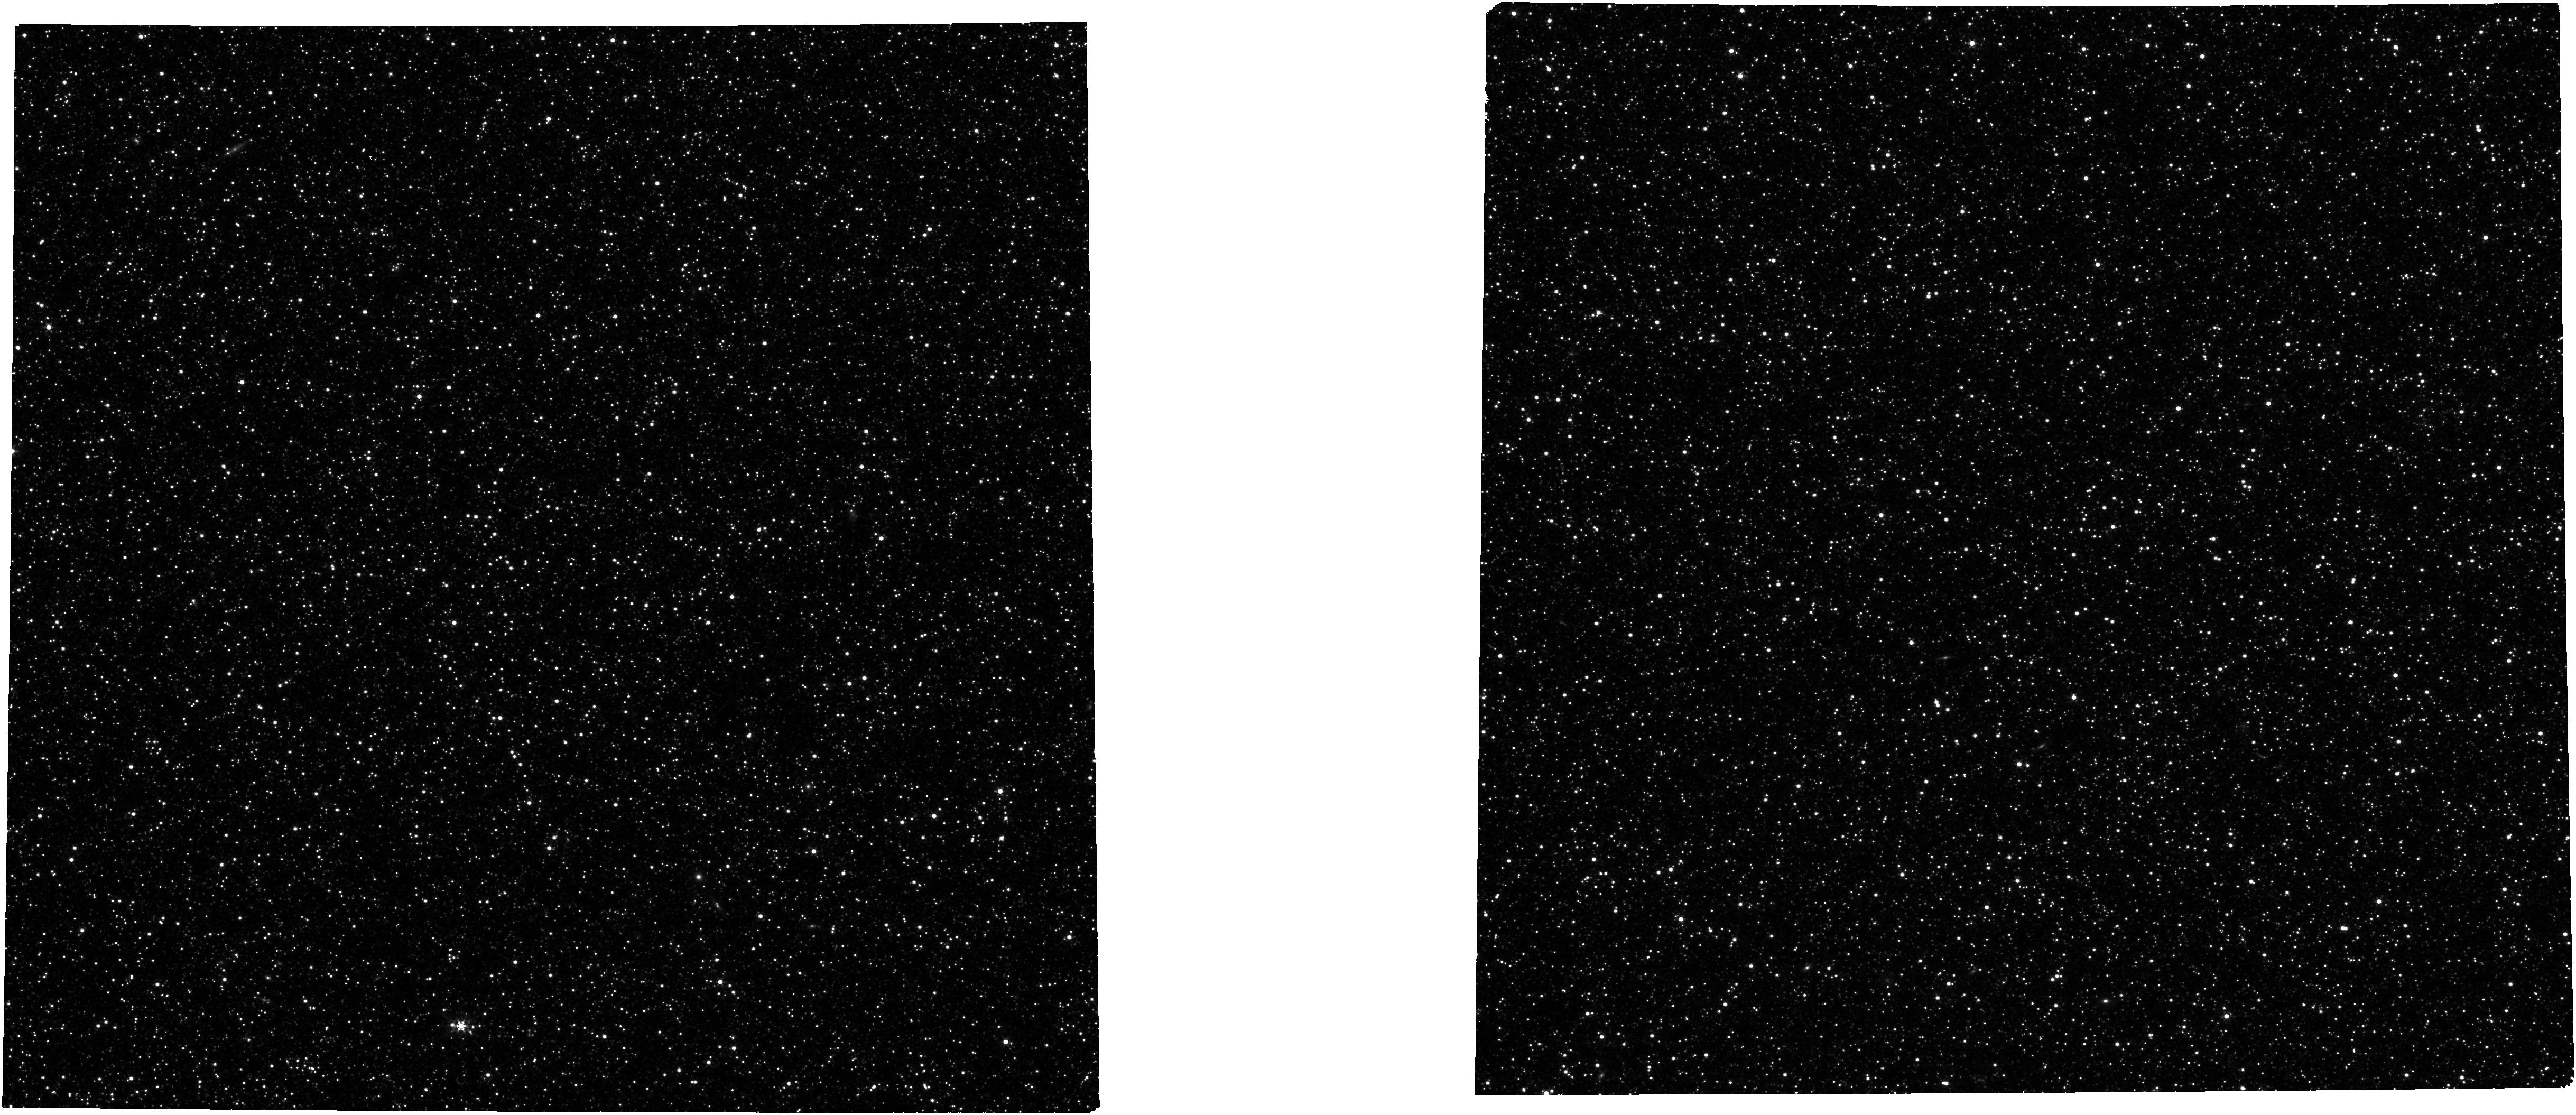
Target: M31-Phase2-MSA-Catalog-2. Instrument: NIRCAM. Filter: F356W. Exposure: 2.7 h. Observation ID: jw04735-o002_t013_nircam_clear-f356w

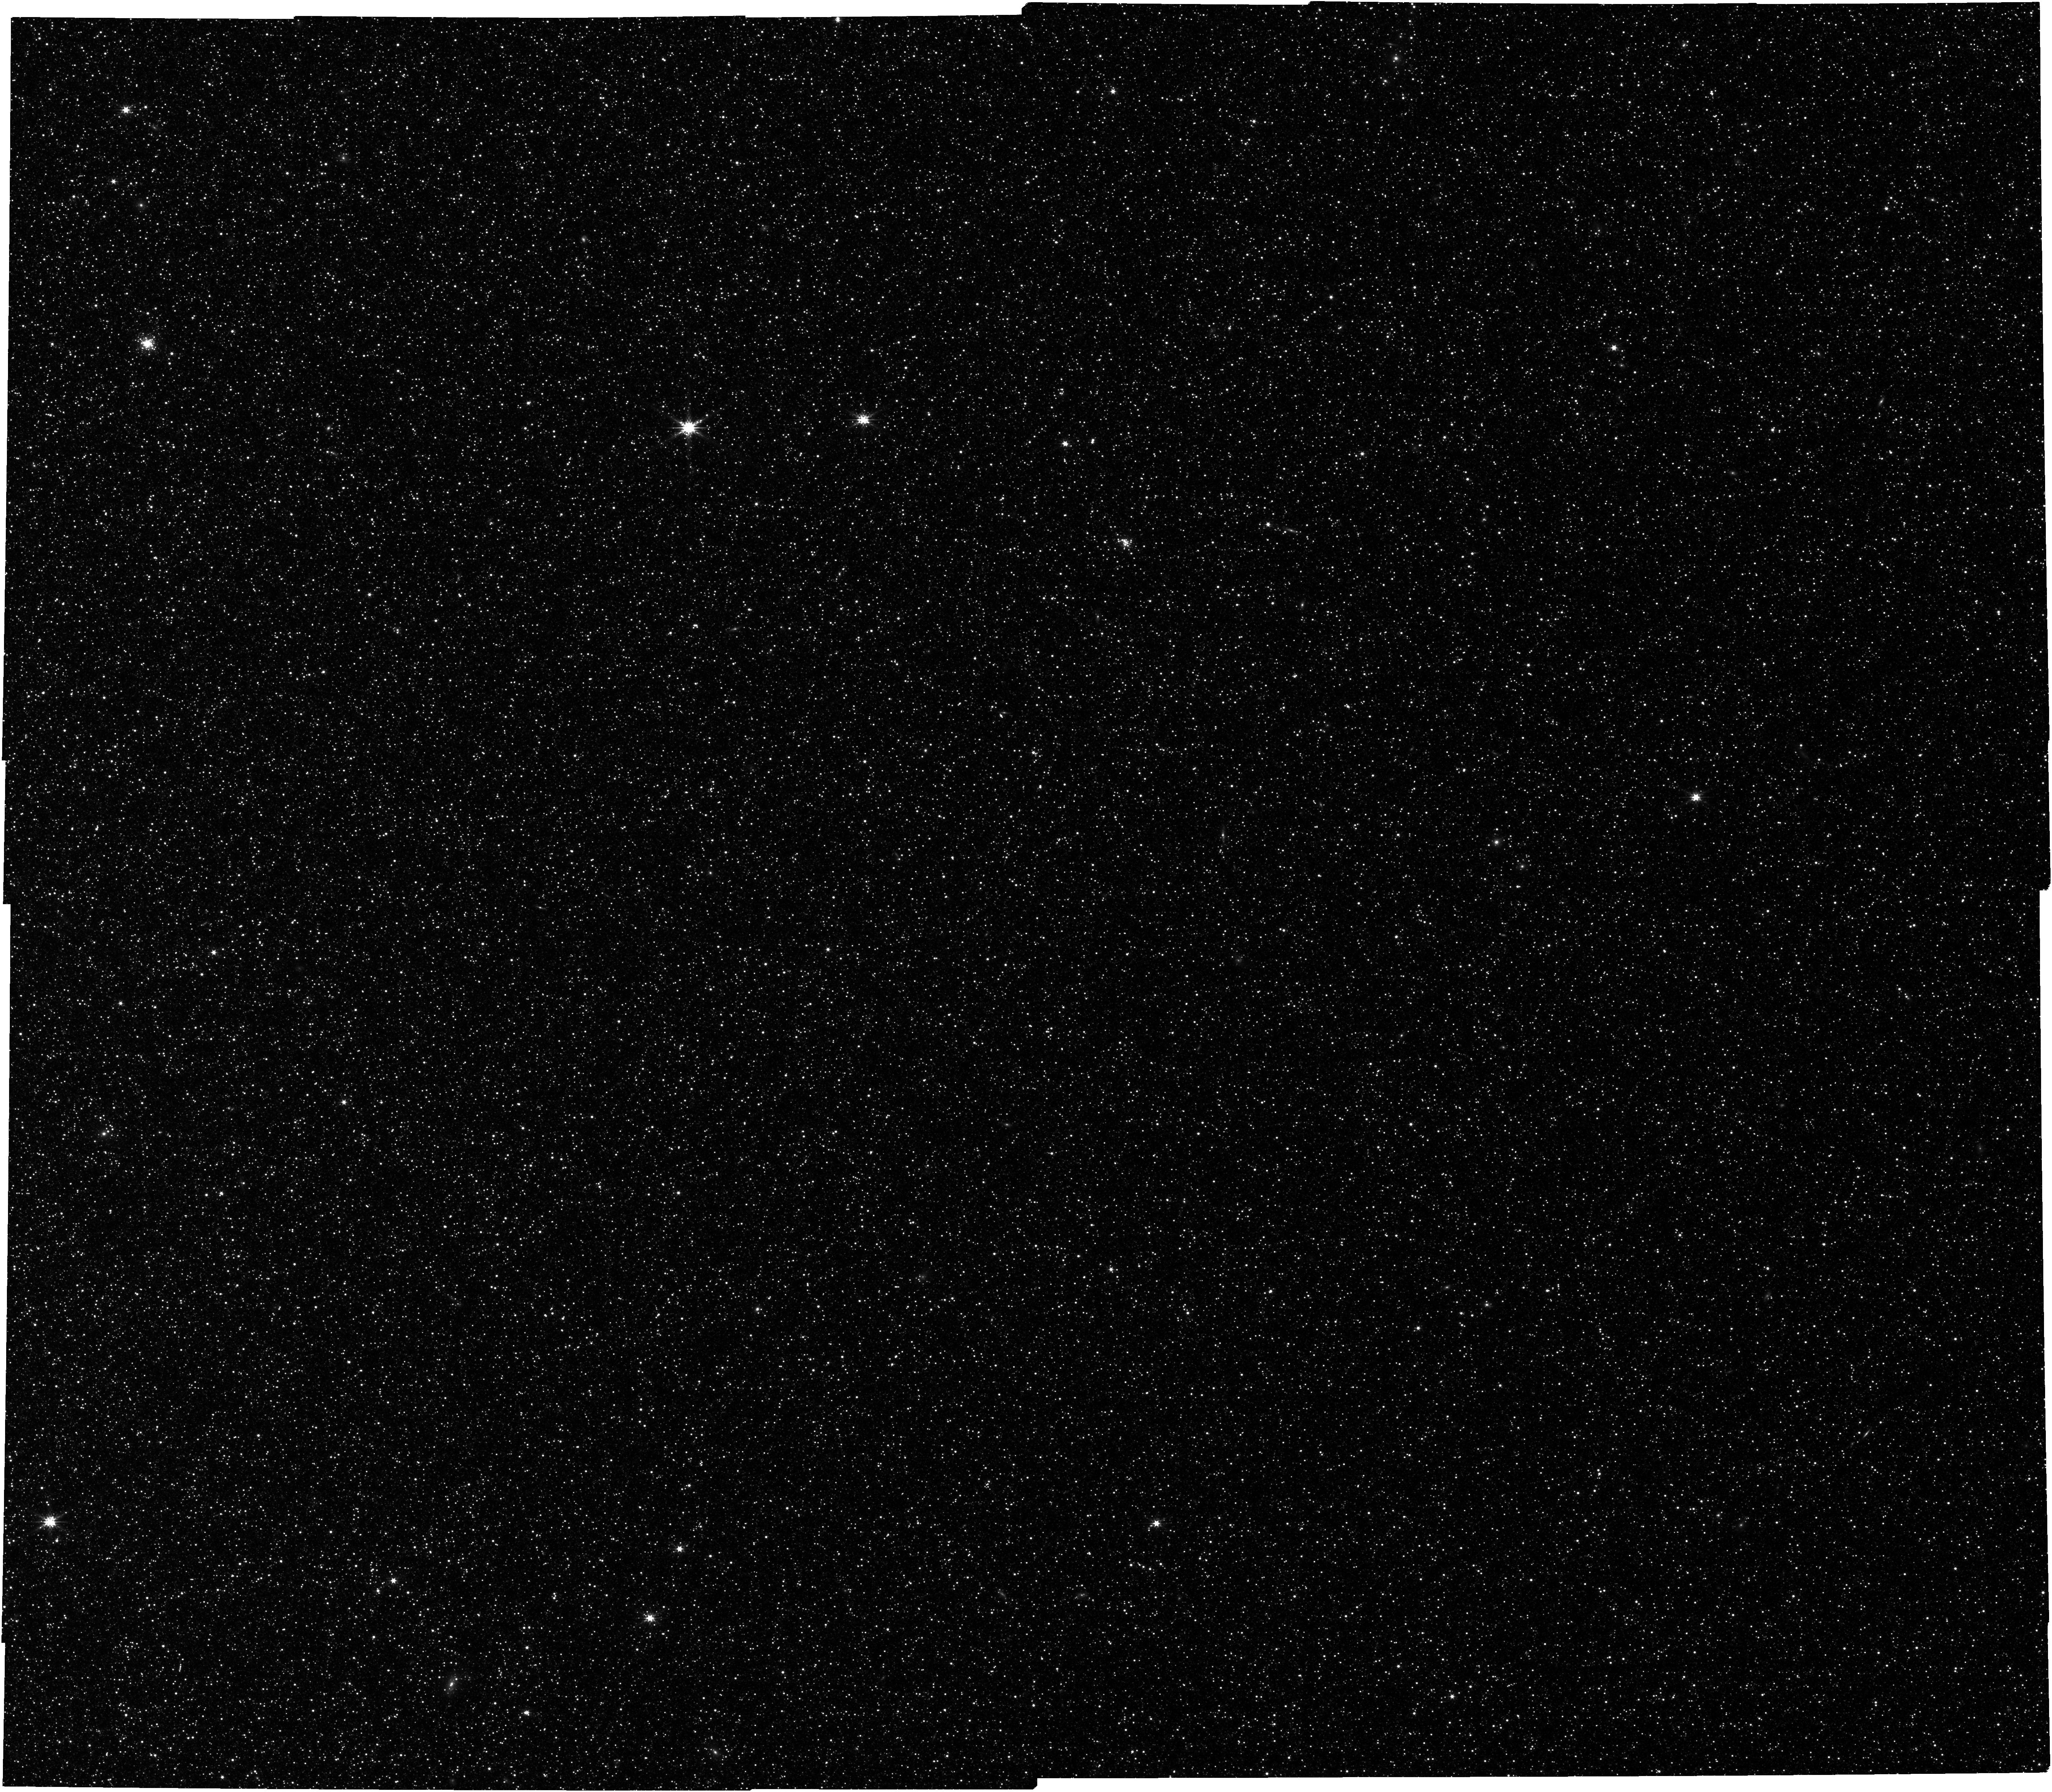
Target: M31-MSA-Catalog-2. Instrument: NIRCAM. Filter: F277W. Exposure: 37 min. Observation ID: jw04735-o004_t003_nircam_clear-f277w

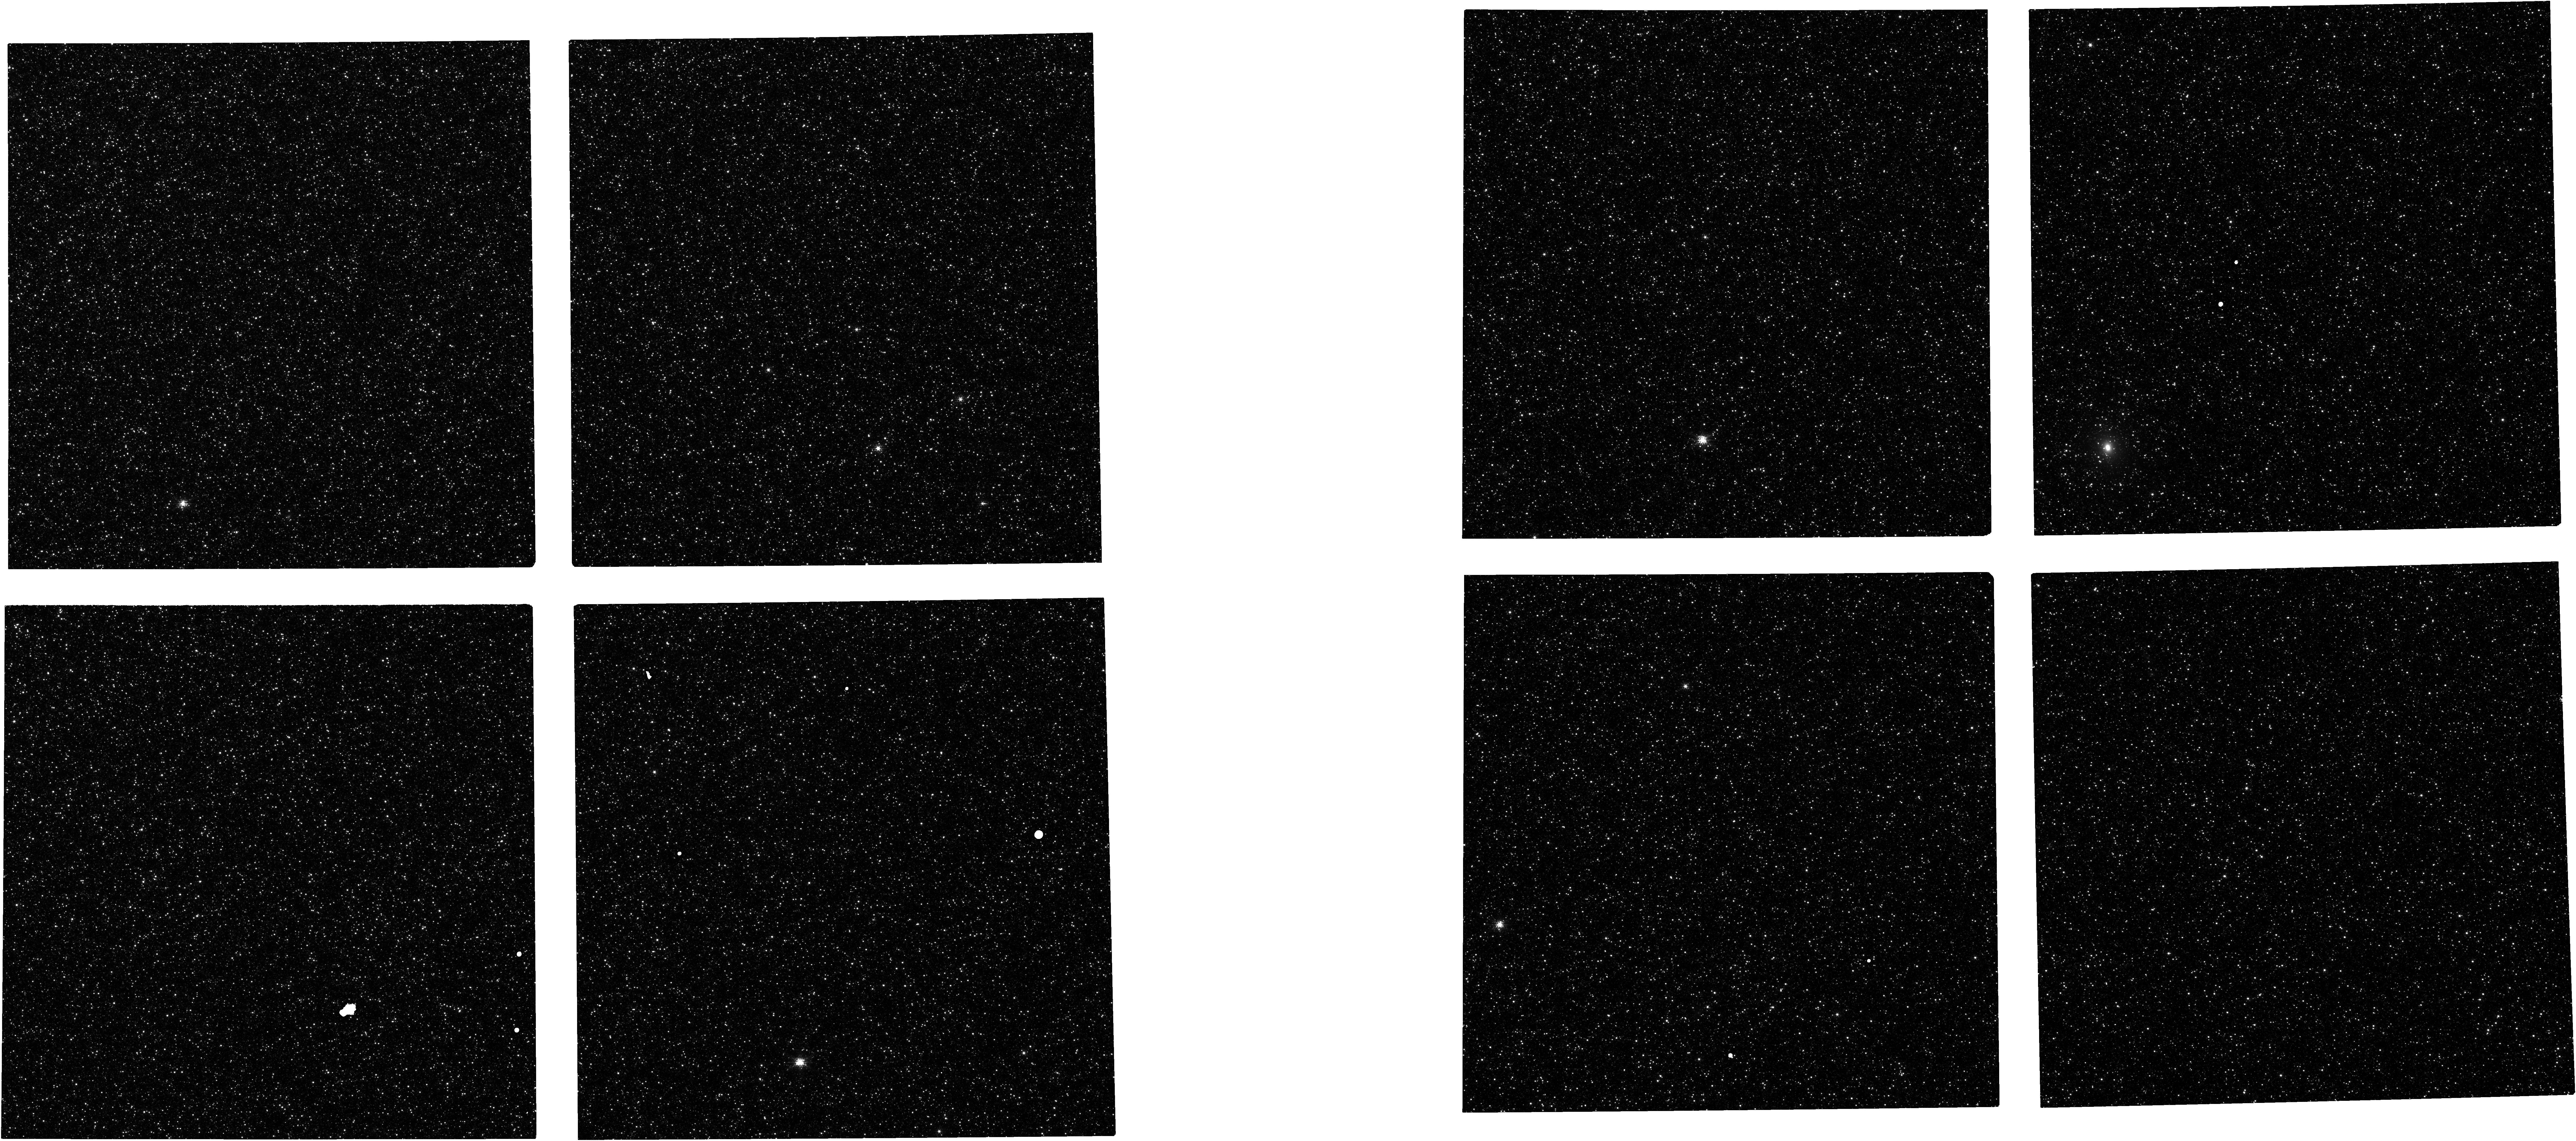
Target: M31-Phase2-MSA-Catalog-1. Instrument: NIRCAM. Filter: F150W. Exposure: 1.8 h. Observation ID: jw04735-o001_t012_nircam_clear-f150w

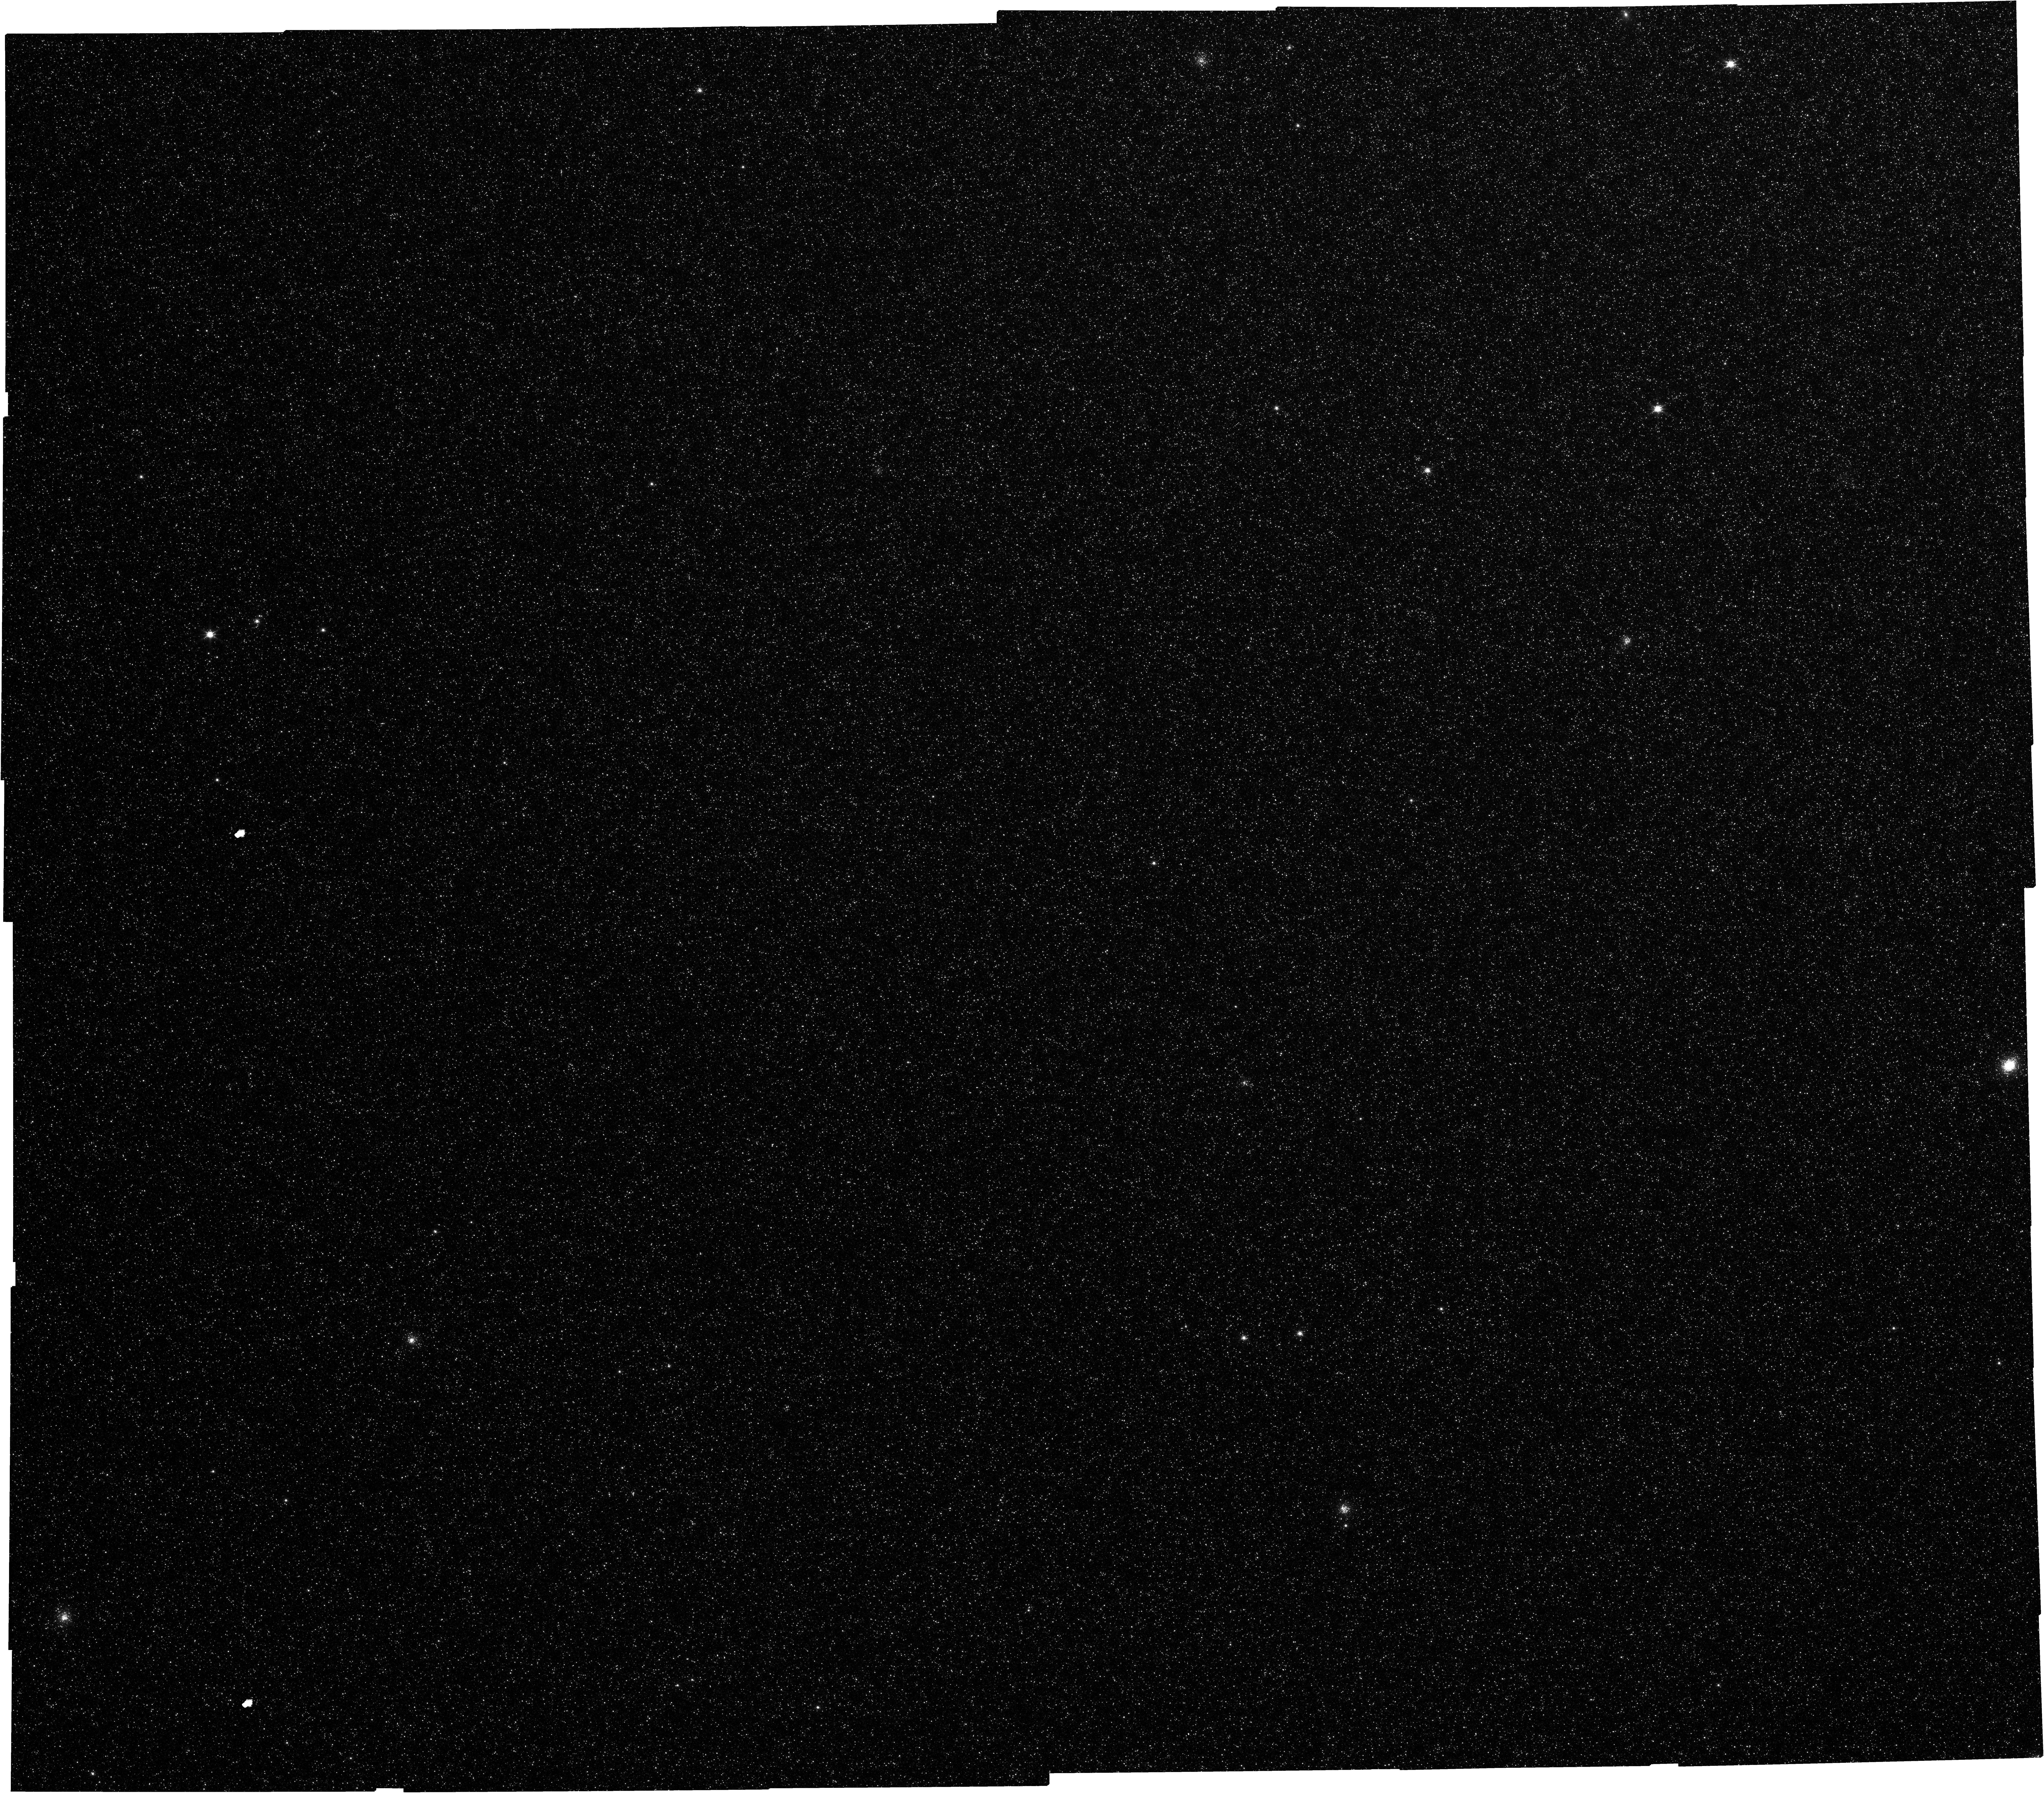
Target: M31-MSA-Catalog-1. Instrument: NIRCAM. Filter: F150W. Exposure: 37 min. Observation ID: jw04735-o003_t002_nircam_clear-f150w

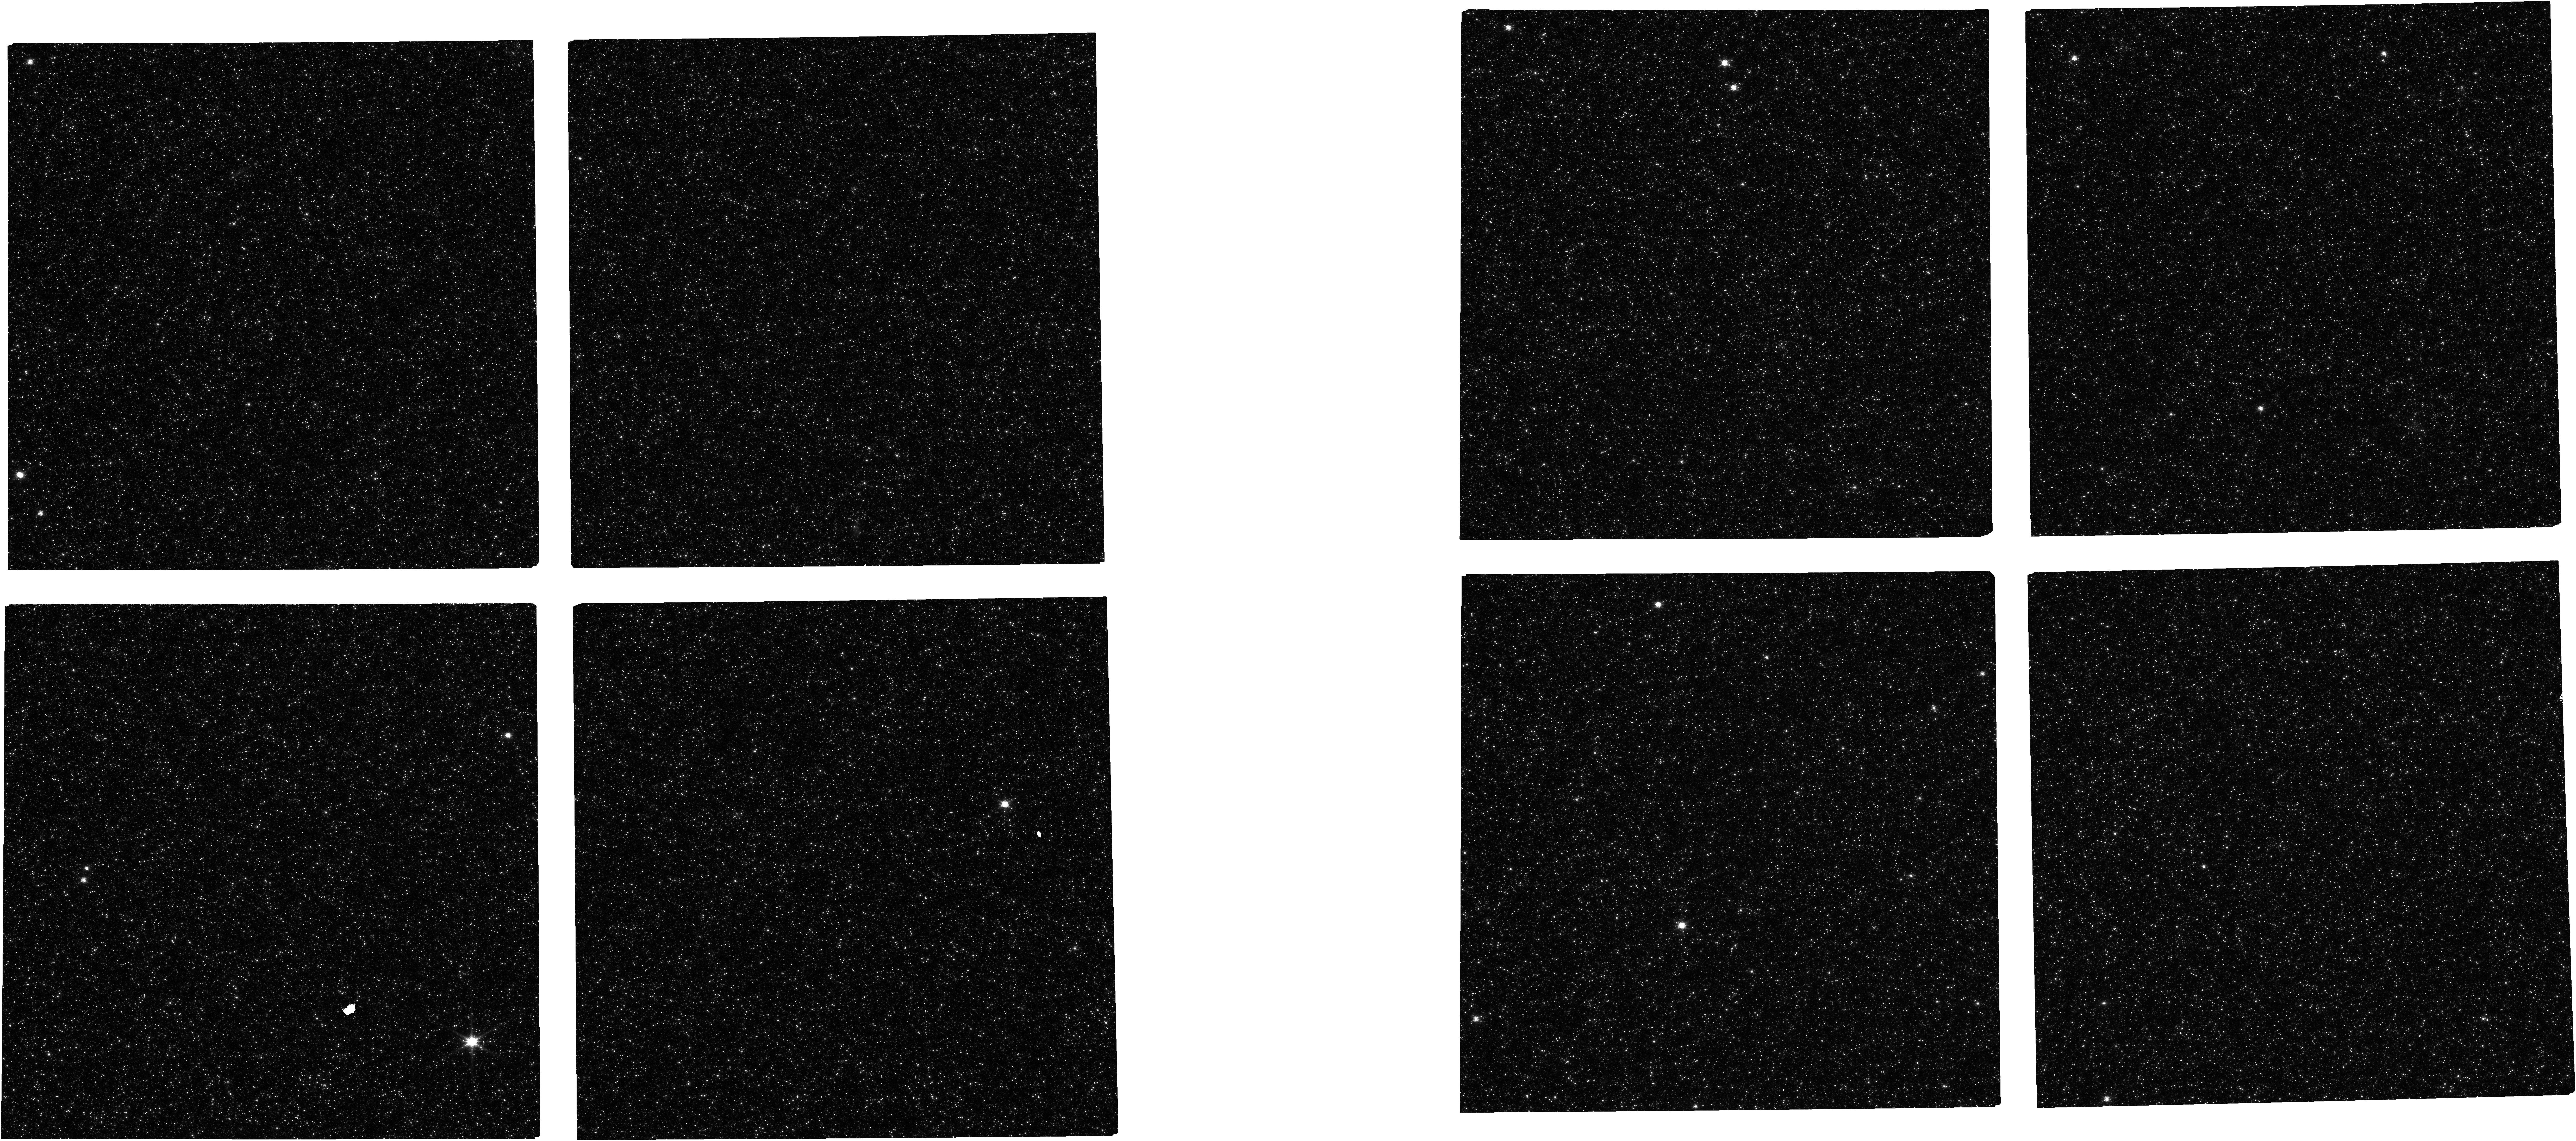
Target: M31-Phase2-MSA-Catalog-2. Instrument: NIRCAM. Filter: F090W. Exposure: 3.7 h. Observation ID: jw04735-o002_t013_nircam_clear-f090w

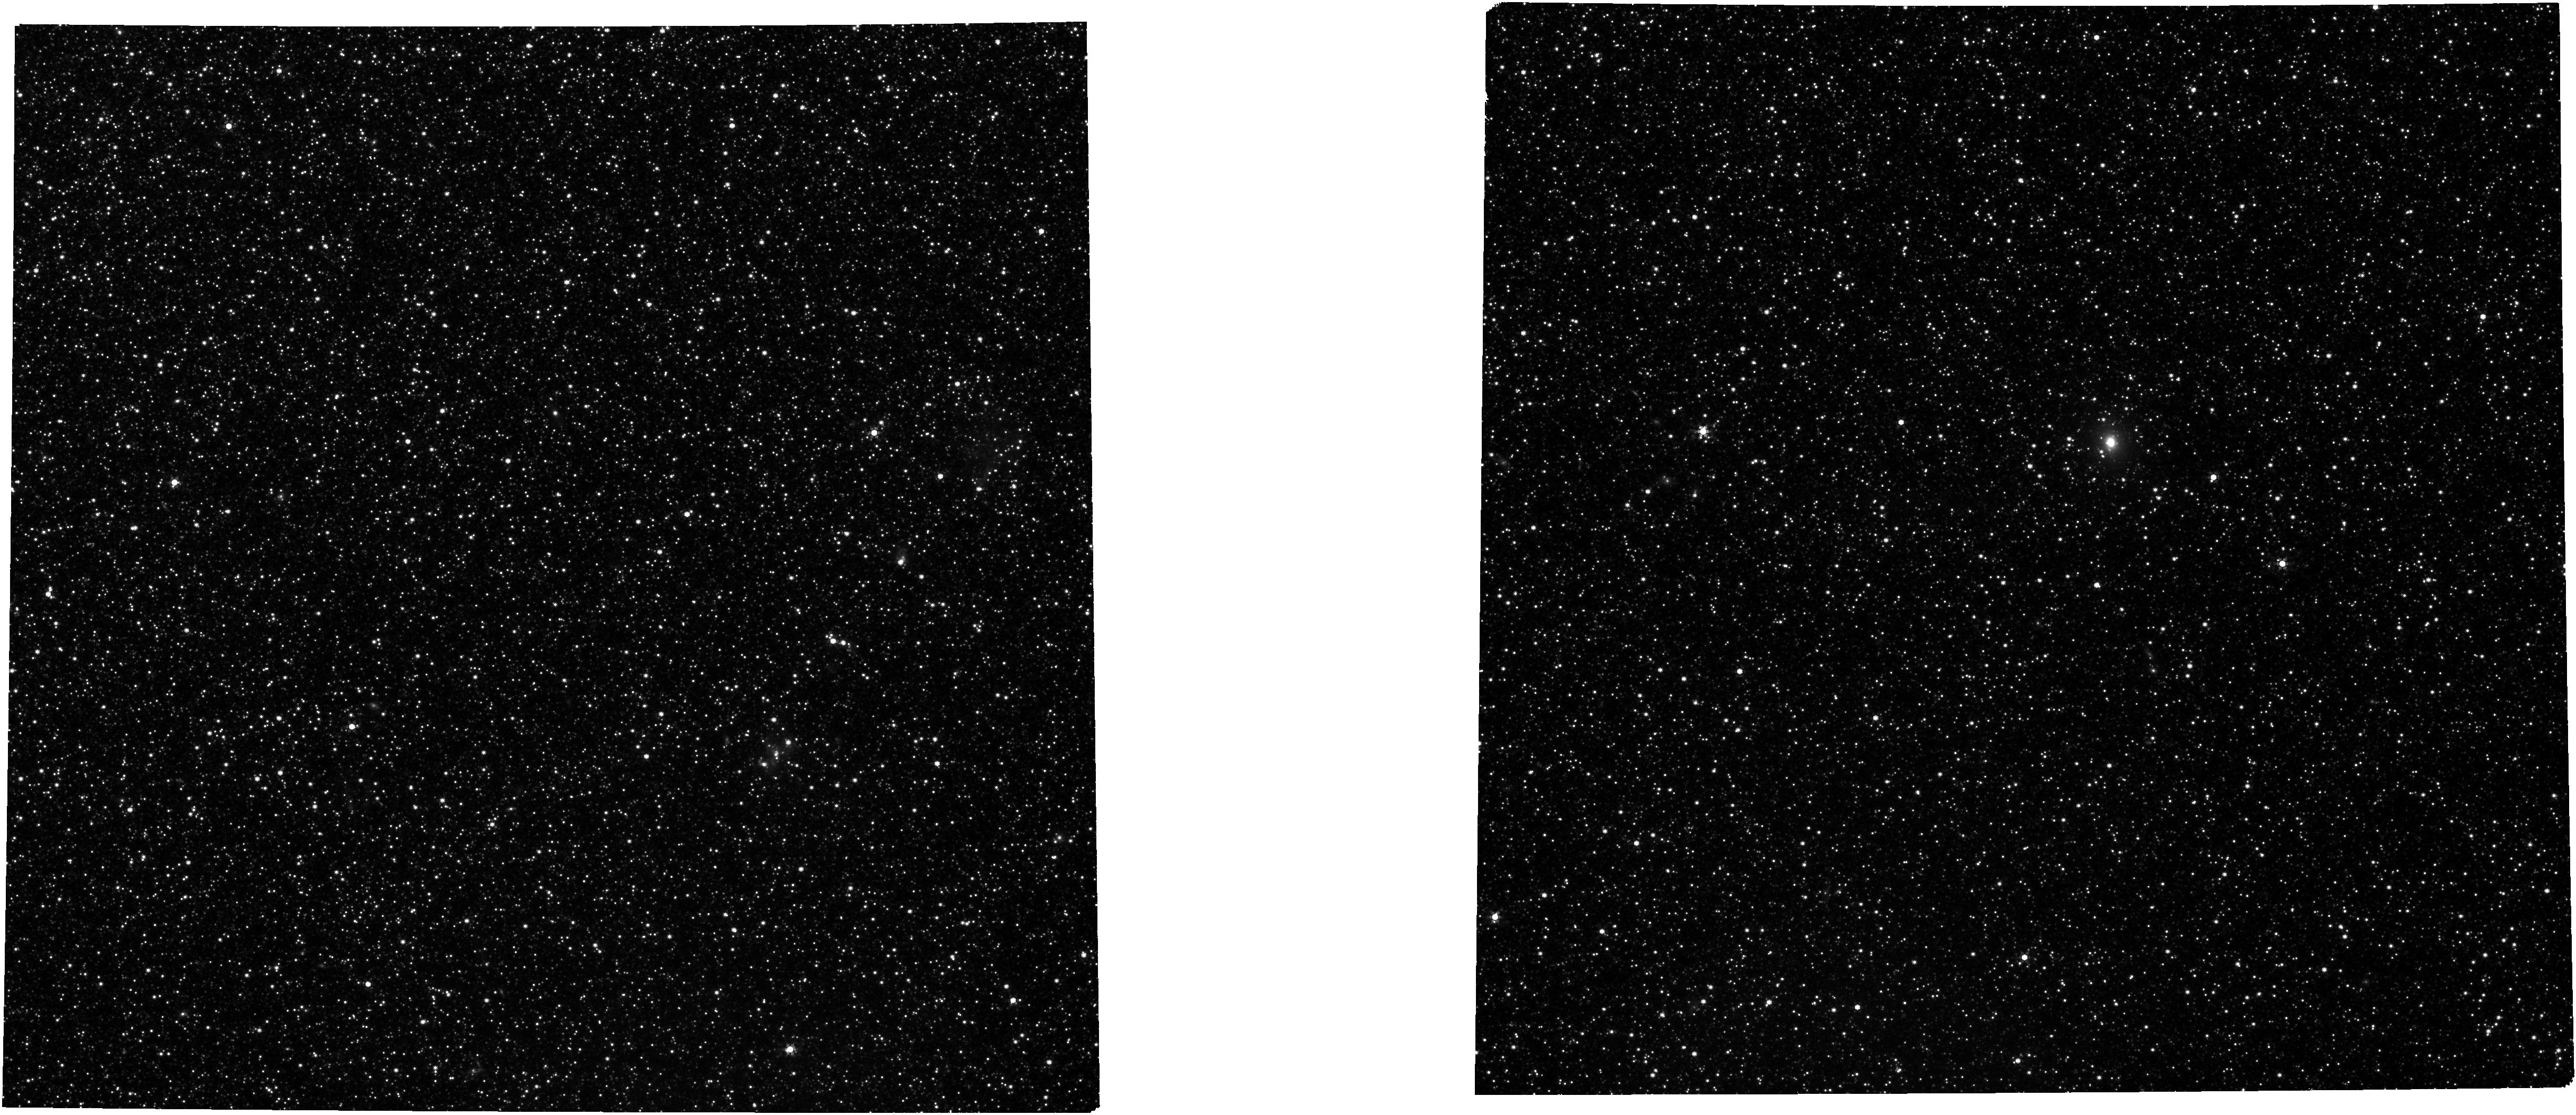
Target: M31-Phase2-MSA-Catalog-1. Instrument: NIRCAM. Filter: F444W. Exposure: 2.7 h. Observation ID: jw04735-o001_t012_nircam_clear-f444w

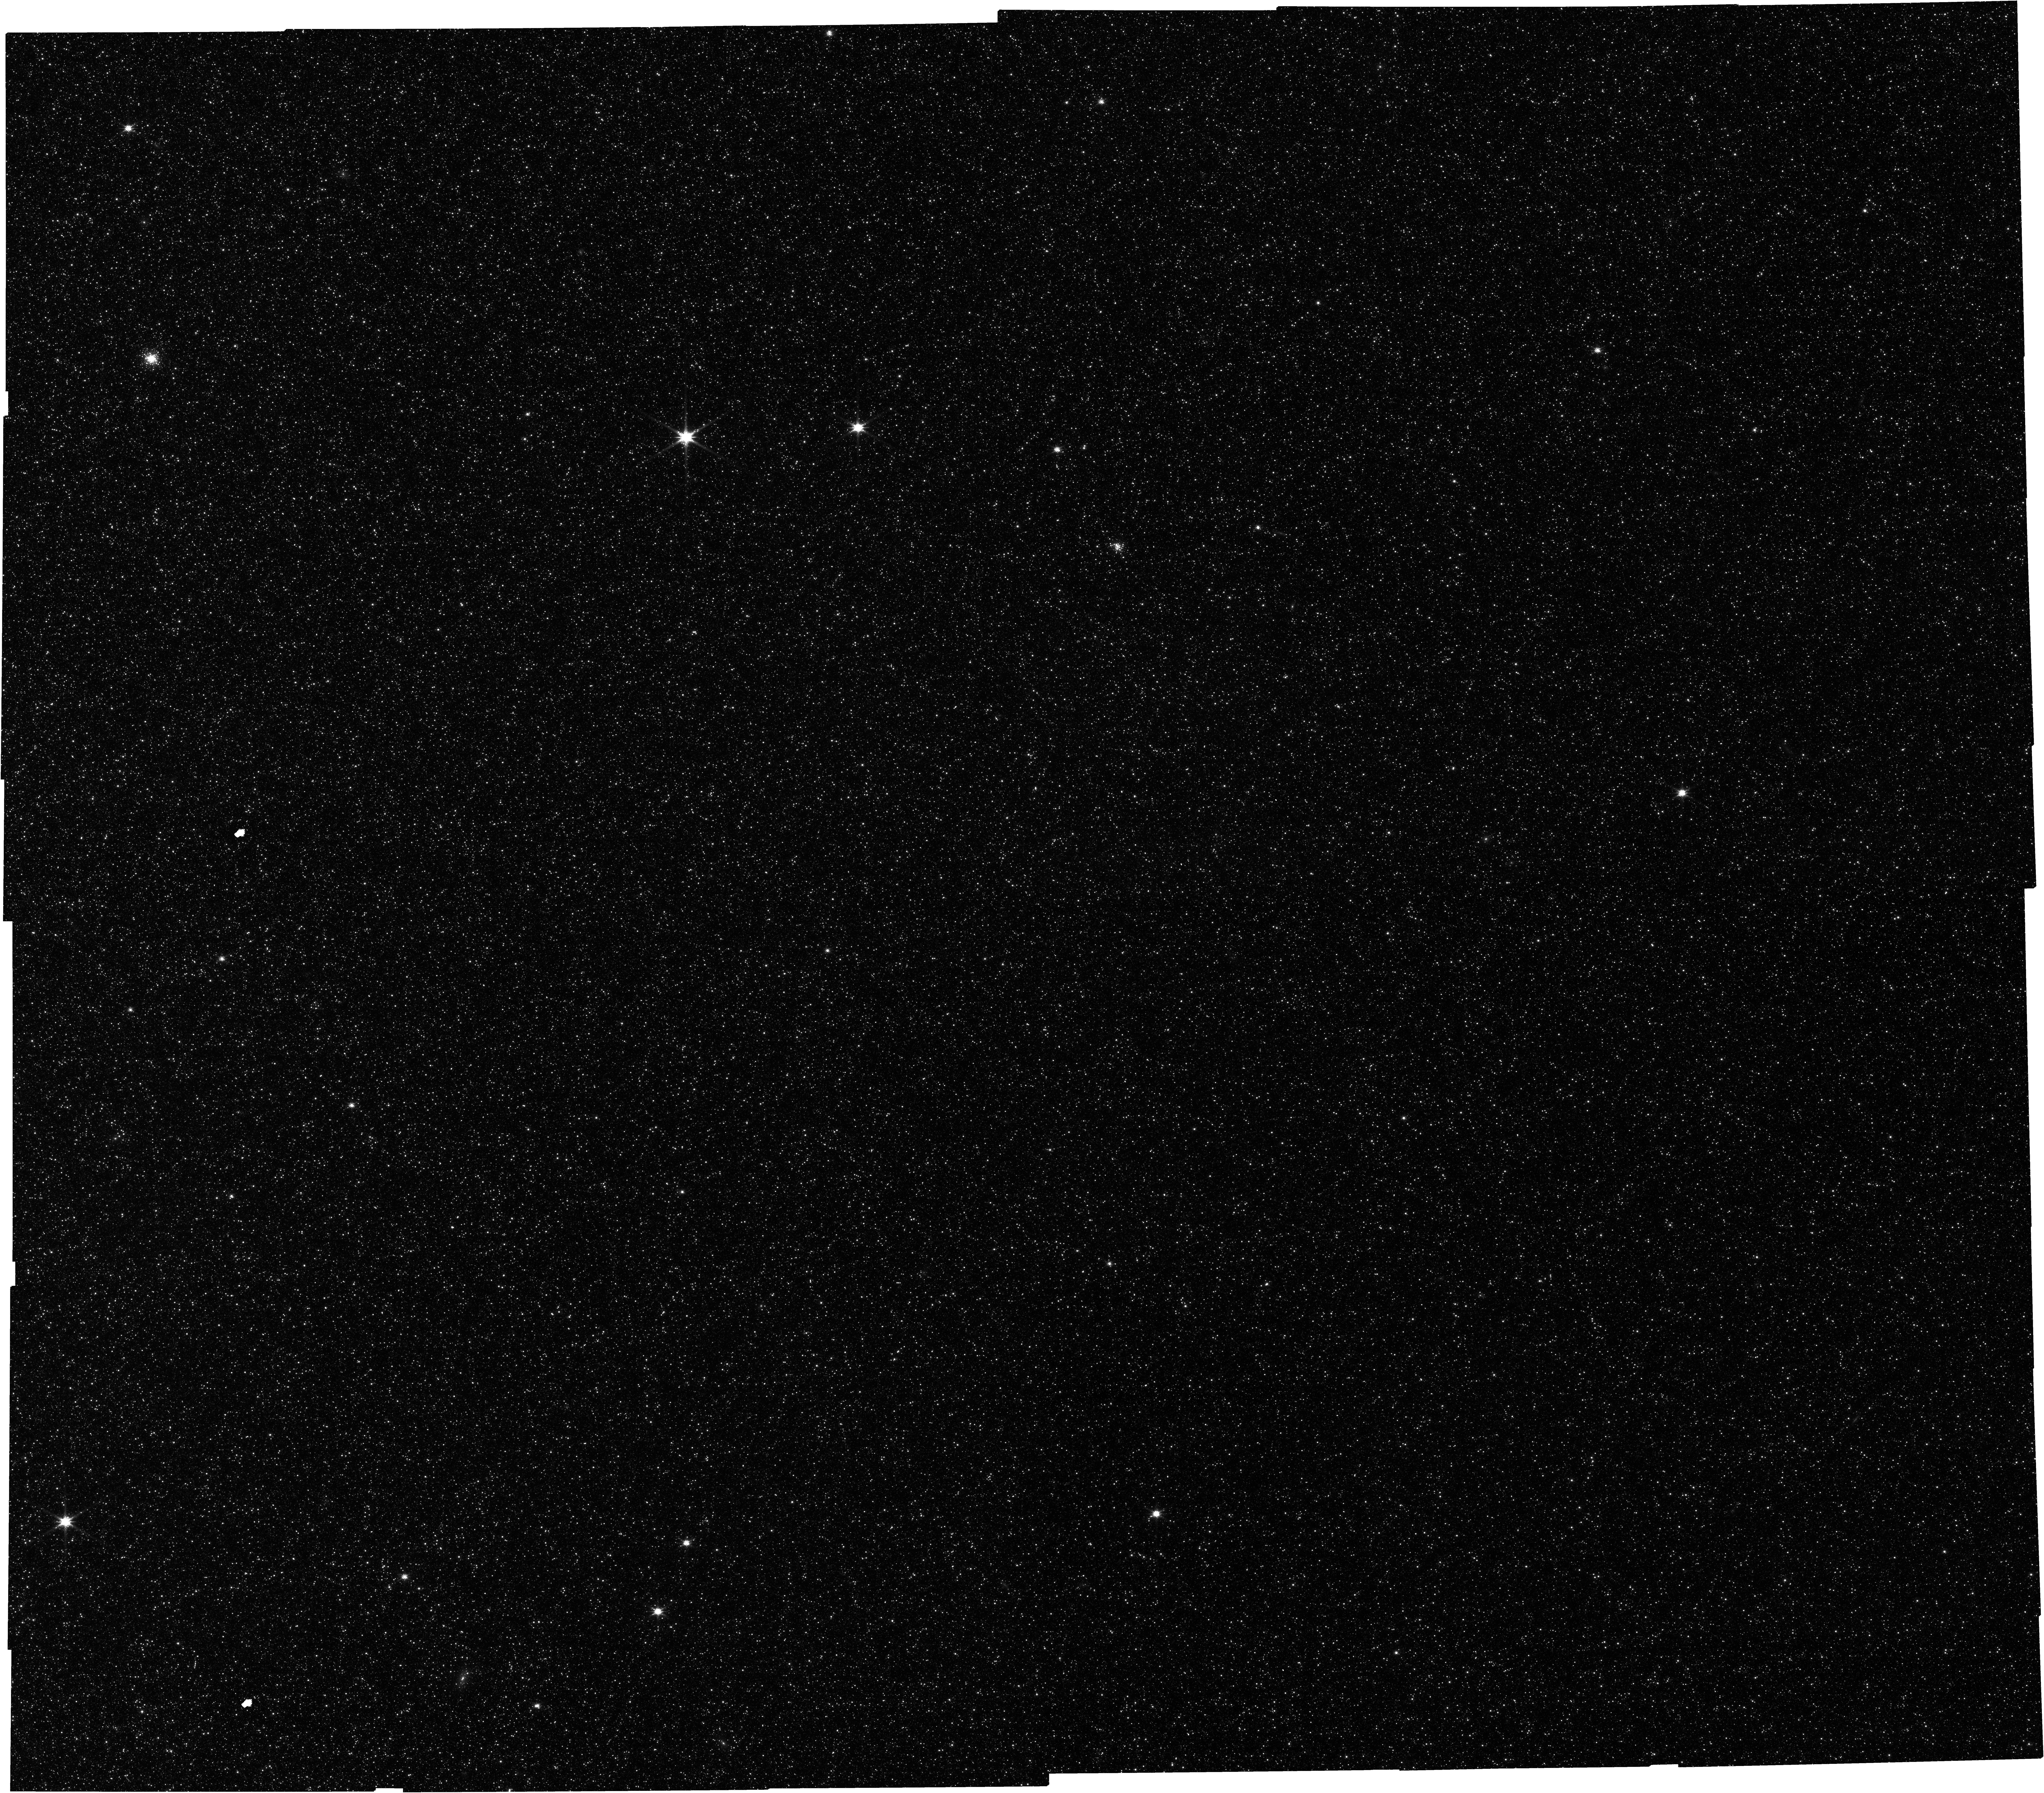
Target: M31-MSA-Catalog-2. Instrument: NIRCAM. Filter: F150W. Exposure: 37 min. Observation ID: jw04735-o004_t003_nircam_clear-f150w

A Closer Look at the Formation and Evolution of M31s Inner Disk (PI: Sandford, Nathan Ross)

We propose to use JWST/NIRSpec's unique capabilities to measure detailed chemical abundance patterns for hundreds of resolved red giant branch (RGB) stars in the inner regions (R < 14 kpc) of M31’s disk. We will target 2 fields at R ~ 3 and 8 kpc, where the chemistry of stars encode information of both M31's in situ star formation and accretion history. Combined with an archival field at ~18 kpc, these observations will provide a combined sample of >300 M31 RGB stars for which [Fe/H], [alpha/Fe], and 8 other individual elements will be measured (Si, C, Mg, O, N, Ni, Mn, and Ti) to <0.1 dex precision. These elements trace a variety of enrichment mechanisms, timescales, and nucleosynthetic pathways enabling science which, to date, has only been possible in the Milky Way. We will use these detailed abundance patterns to pursue a broad array of science including confirming the presence (or absence) of M31's [alpha/Fe]-bimodality, mapping radial abundance trends, and measuring the efficiency of radial orbit migration and disk heating in M31. We will use parallel NIRCam imaging to construct the deepest color-magnitude diagrams to date in M31's inner disk, from which we will measure the age-metallicity relationship back to 4-5 Gyr ago and search for evidence of an intense burst of star formation 2-4 Gyr ago. This program will fundamentally transform our understanding of M31 and other Lstar galaxies while further establishing NIRSpec as a premier facility for extragalactic stellar spectroscopy.